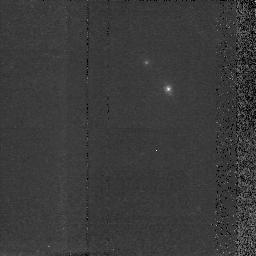
Target: MRC2224-273. Instrument: NICMOS/NIC2. Filter: F160W. Exposure: 38 min. Observation ID: n40w23050

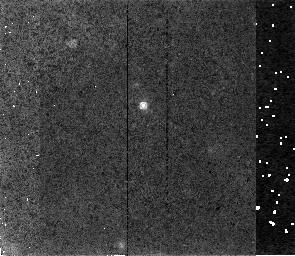
Target: MRC1138-262. Instrument: NICMOS/NIC2. Filter: F160W. Exposure: 34 min. Observation ID: n40w16050

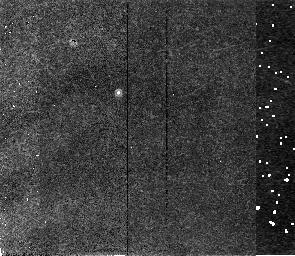
Target: MRC1017-220. Instrument: NICMOS/NIC2. Filter: F165M. Exposure: 34 min. Observation ID: n40w14020

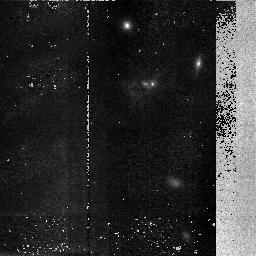
Target: MRC0406-244. Instrument: NICMOS/NIC2. Filter: F160W. Exposure: 48 min. Observation ID: n40w10060

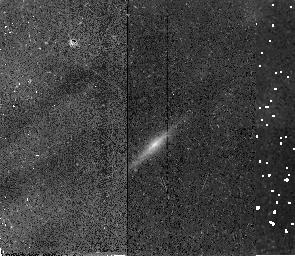
Target: MRC0324-228. Instrument: NICMOS/NIC2. Filter: F165M. Exposure: 34 min. Observation ID: n40w08020

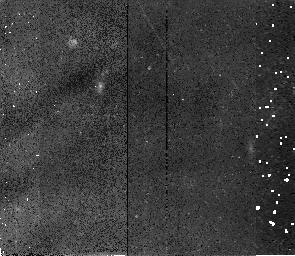
Target: MRC0943-242. Instrument: NICMOS/NIC2. Filter: F160W. Exposure: 34 min. Observation ID: n40w13020

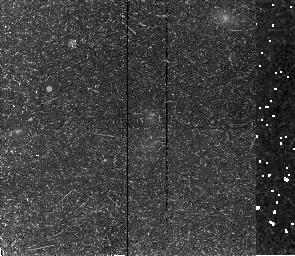
Target: MRC0316-257. Instrument: NICMOS/NIC2. Filter: F160W. Exposure: 34 min. Observation ID: n40w07030

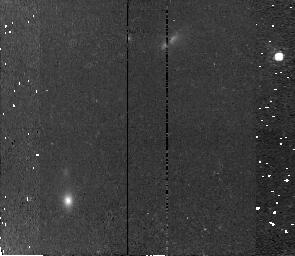
Target: USS2349+280. Instrument: NICMOS/NIC2. Filter: F160W. Exposure: 34 min. Observation ID: n40w30020

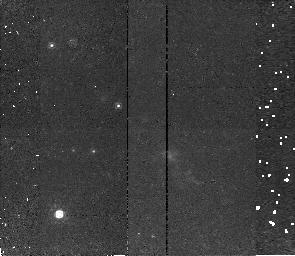
Target: USS1707+105. Instrument: NICMOS/NIC2. Filter: F160W. Exposure: 34 min. Observation ID: n40w28030

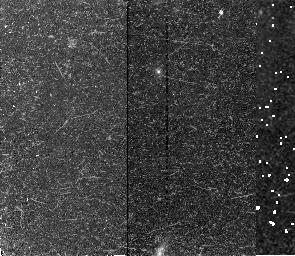
Target: MRC0350-279. Instrument: NICMOS/NIC2. Filter: F160W. Exposure: 34 min. Observation ID: n40w09020

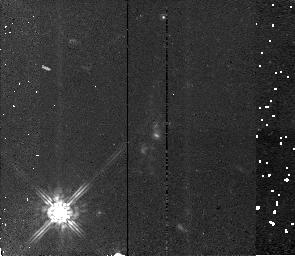
Target: MRC2104-242. Instrument: NICMOS/NIC2. Filter: F160W. Exposure: 34 min. Observation ID: n40w22010

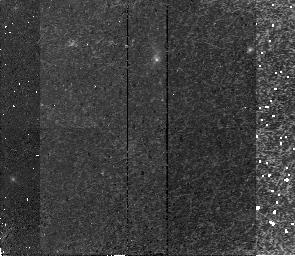
Target: USS0211-122. Instrument: NICMOS/NIC2. Filter: F160W. Exposure: 34 min. Observation ID: n40w24020

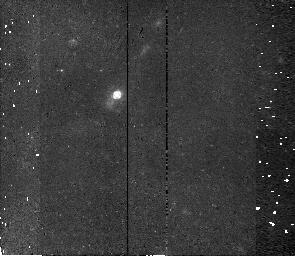
Target: MRC0156-252. Instrument: NICMOS/NIC2. Filter: F160W. Exposure: 34 min. Observation ID: n40w05040

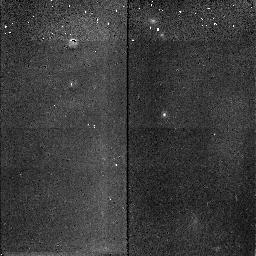
Target: USS2202+128. Instrument: NICMOS/NIC2. Filter: F165M. Exposure: 16 min. Observation ID: n40w29030

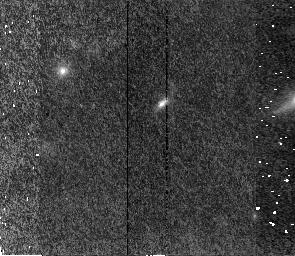
Target: MRC0152-209. Instrument: NICMOS/NIC2. Filter: F160W. Exposure: 34 min. Observation ID: n40w04010

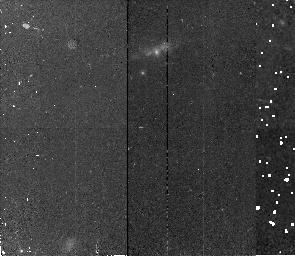
Target: USS1410-001. Instrument: NICMOS/NIC2. Filter: F160W. Exposure: 34 min. Observation ID: n40w27020

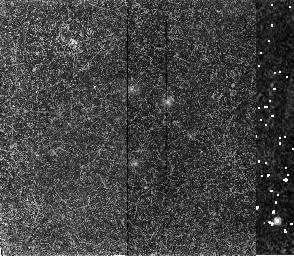
Target: MRC2048-272. Instrument: NICMOS/NIC2. Filter: F160W. Exposure: 34 min. Observation ID: n40w21040

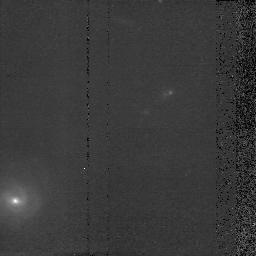
Target: MRC0140-257. Instrument: NICMOS/NIC2. Filter: F160W. Exposure: 37 min. Observation ID: n40w03050

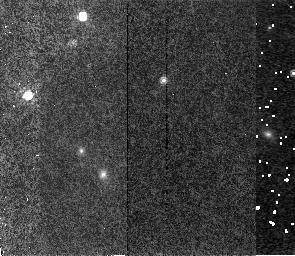
Target: MRC2025-218. Instrument: NICMOS/NIC2. Filter: F160W. Exposure: 34 min. Observation ID: n40w19010

NICMOS Imaging Survey of Distant Radio Galaxies. Ellipticals at z > 2  ? (PI: McCarthy, Patrick J.)

We propose to use the NICMOS instrument to obtain high resolution and high signal-to -noise ratio images of radio galaxies with 1.8 < z < 3.2. At these redshifts the NICMOS 1.6Mu band-passes sample the light of the old stellar population in these massive stellar systems. The existence and photometric properties of massive elliptical galaxies at high redshift provide powerful probes of galaxy evolution. Radio galaxies presently offer the best source of candidates for evolved stellar populations at redshifts well beyond 1. We will use these images to perform surface photometry of the Lambda > 4000Angstrom light to determine if radio galaxy hosts at z ~ 2 are massive ellipticals. The derived values of R_e, central surface brightness and luminosity will be used in a fundamental-plane type analysis to assess the degree of passive evolution that has occurred in radio galaxies from z = 2 to the present. The use of two sub-samples at z = 1.8 and z = 2.7 will allow us to test for evolution within a redshift range where late type galaxies are undergoing substantial star formation. We propose to carry out this program as a survey and waive the proprietary period.